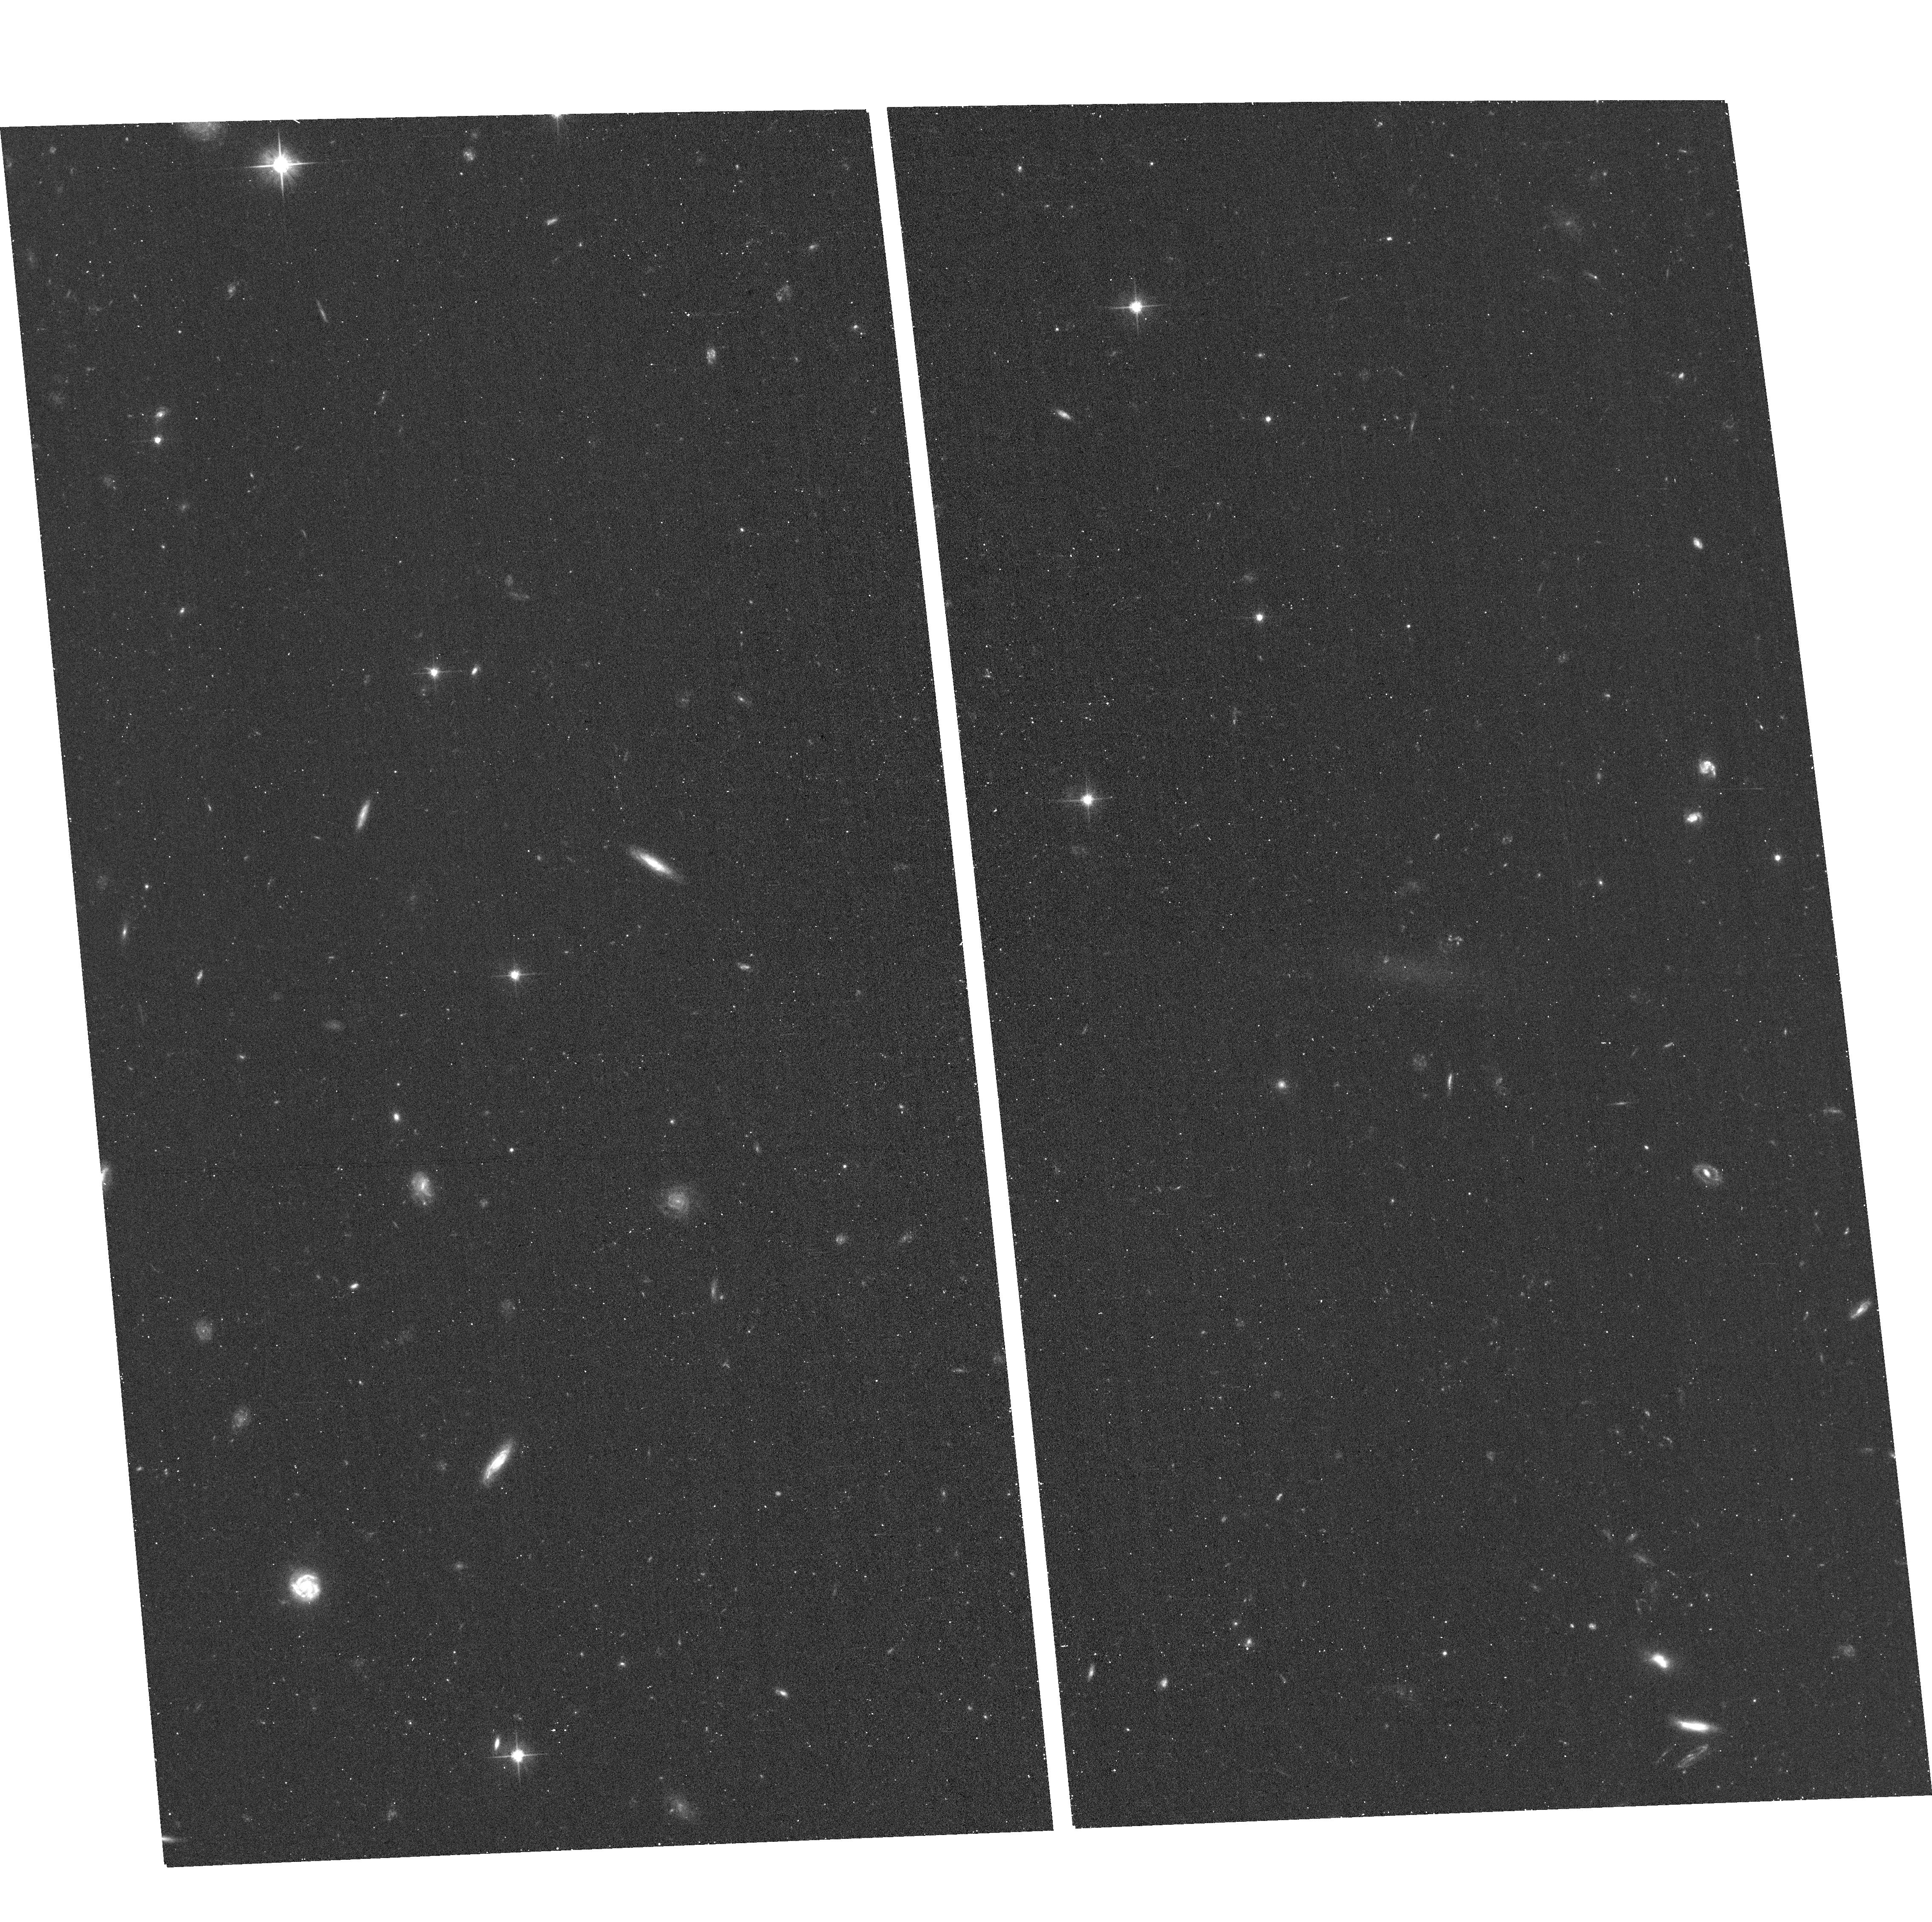
Target: MATLAS-1647
Instrument: ACS/WFC
Filter: F606W
Exposure: 14 min
Observation ID: hst_16711_50_acs_wfc_f606w_jenm50

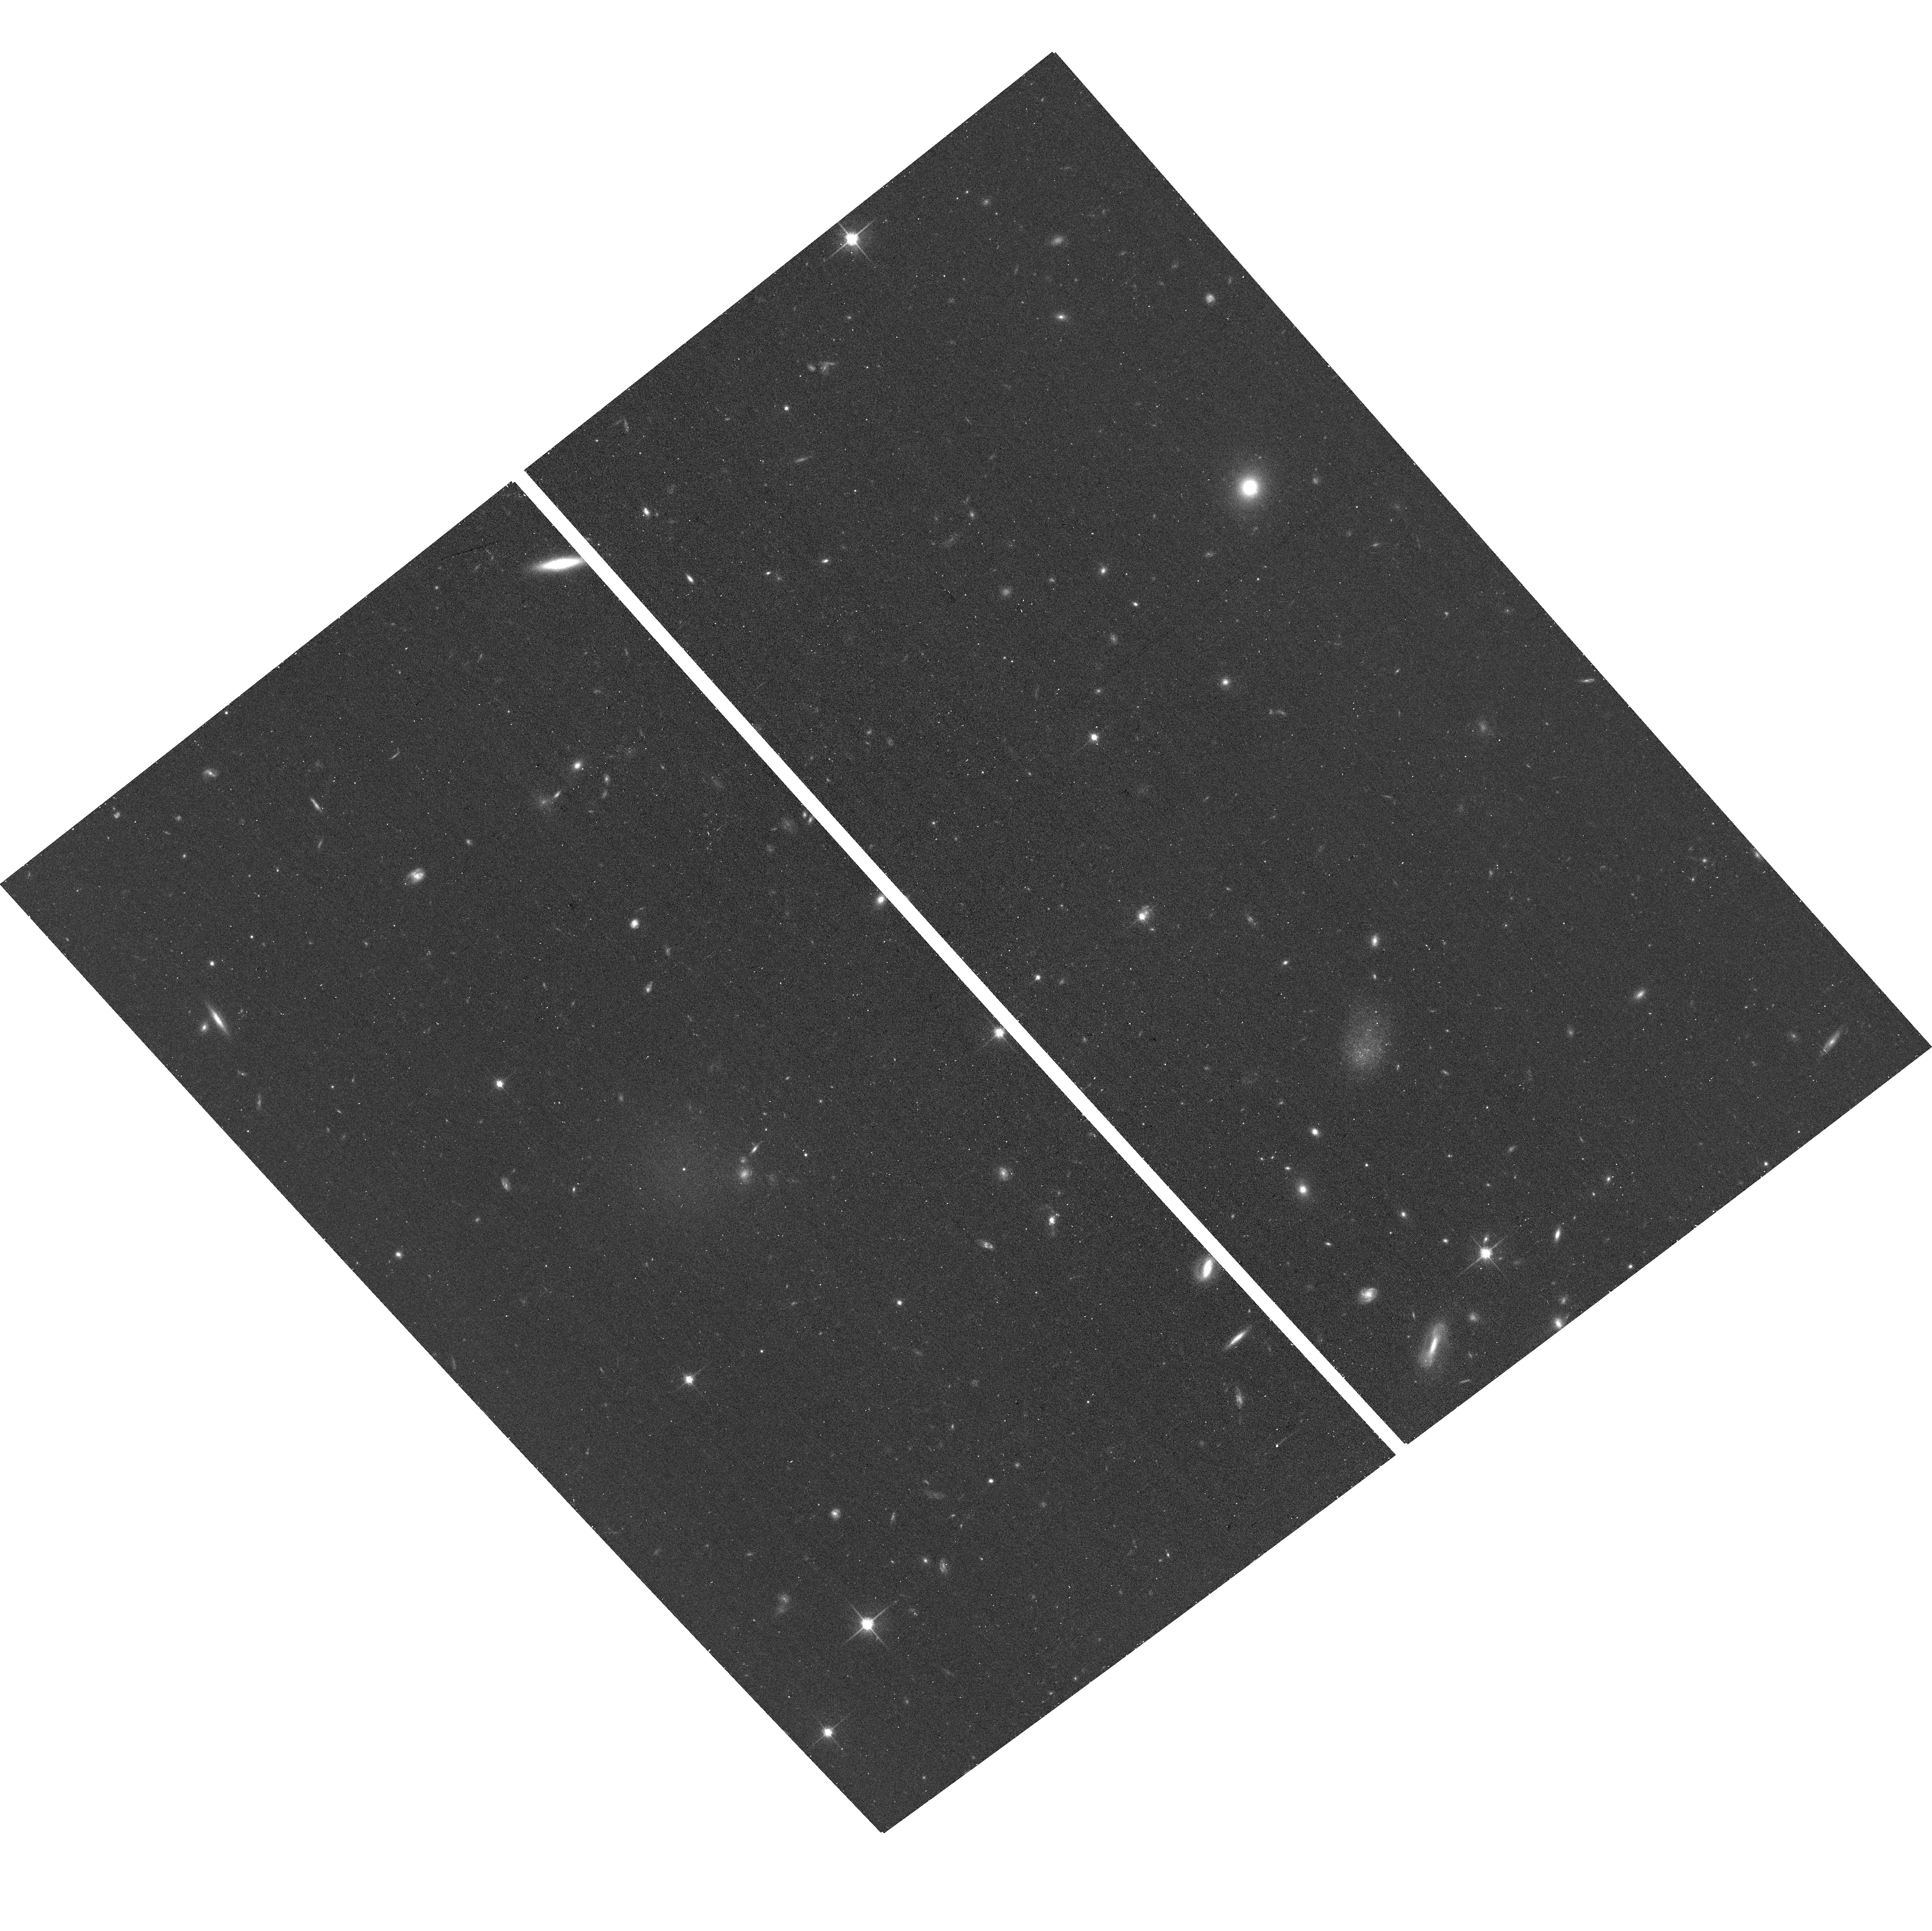
Target: MATLAS-1262
Instrument: ACS/WFC
Filter: F814W
Exposure: 14 min
Observation ID: hst_16711_33_acs_wfc_f814w_jenm33

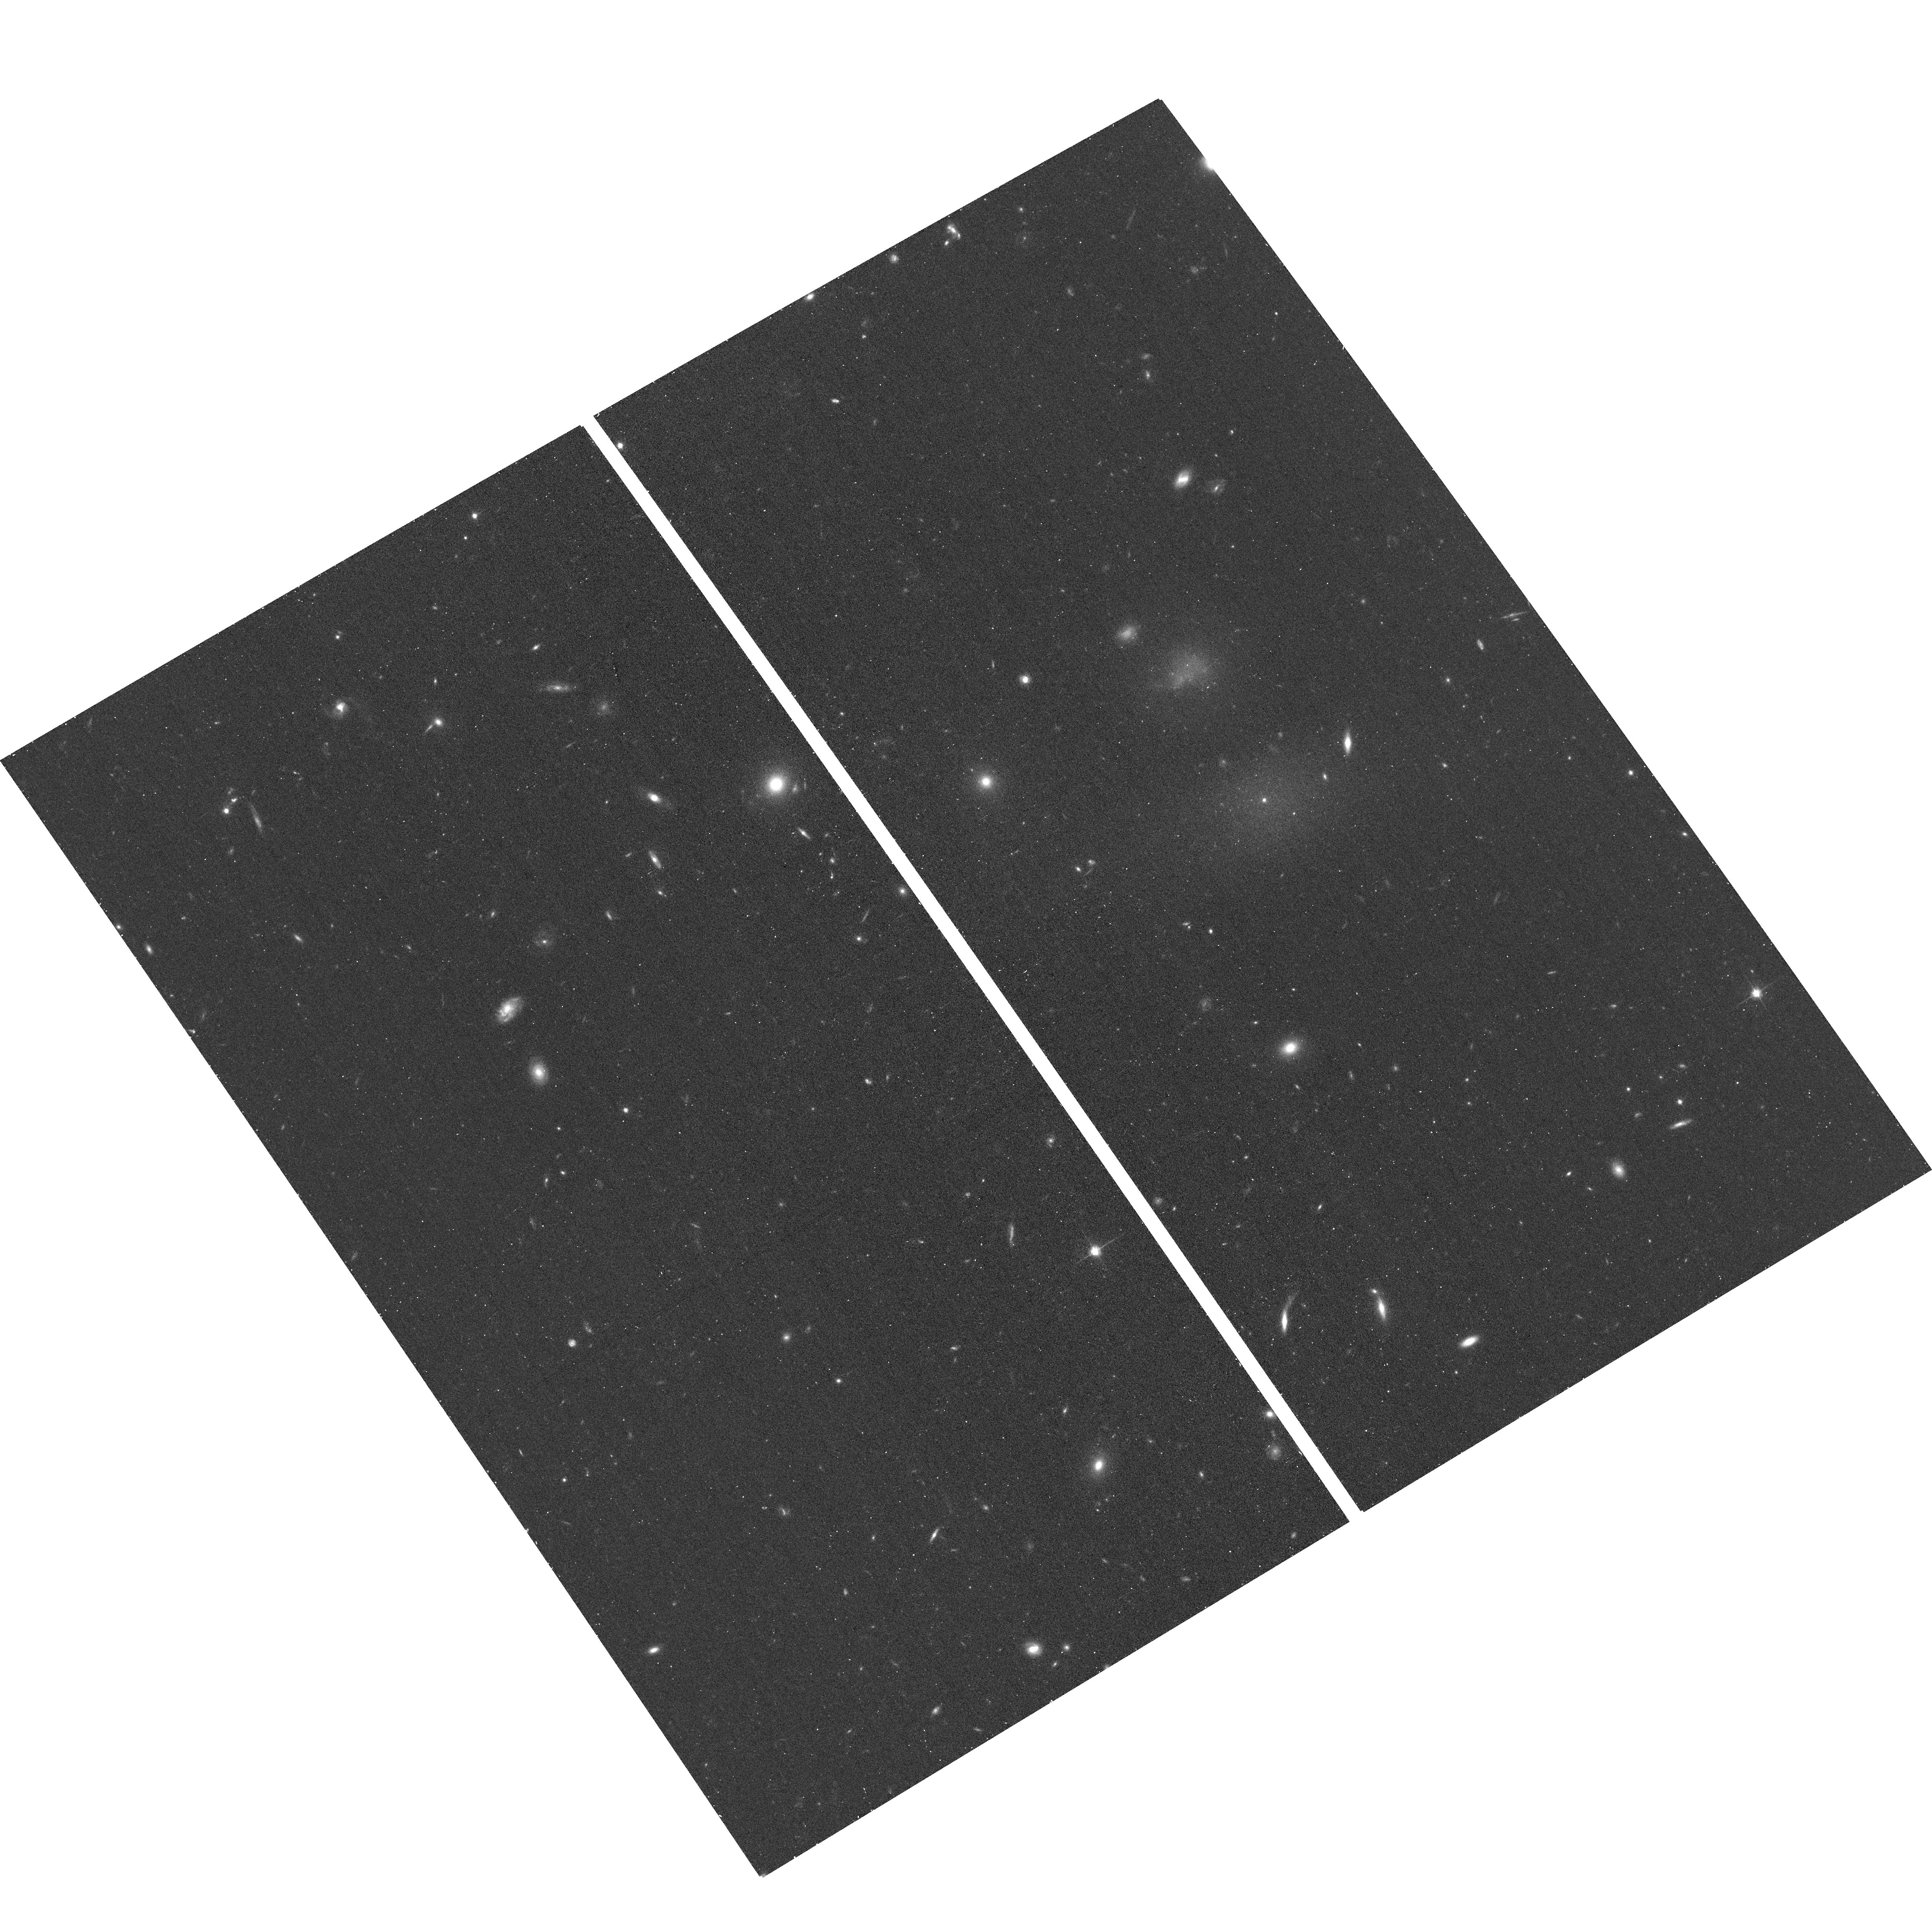
Target: MATLAS-1059
Instrument: ACS/WFC
Filter: F814W
Exposure: 14 min
Observation ID: hst_16711_40_acs_wfc_f814w_jenm40

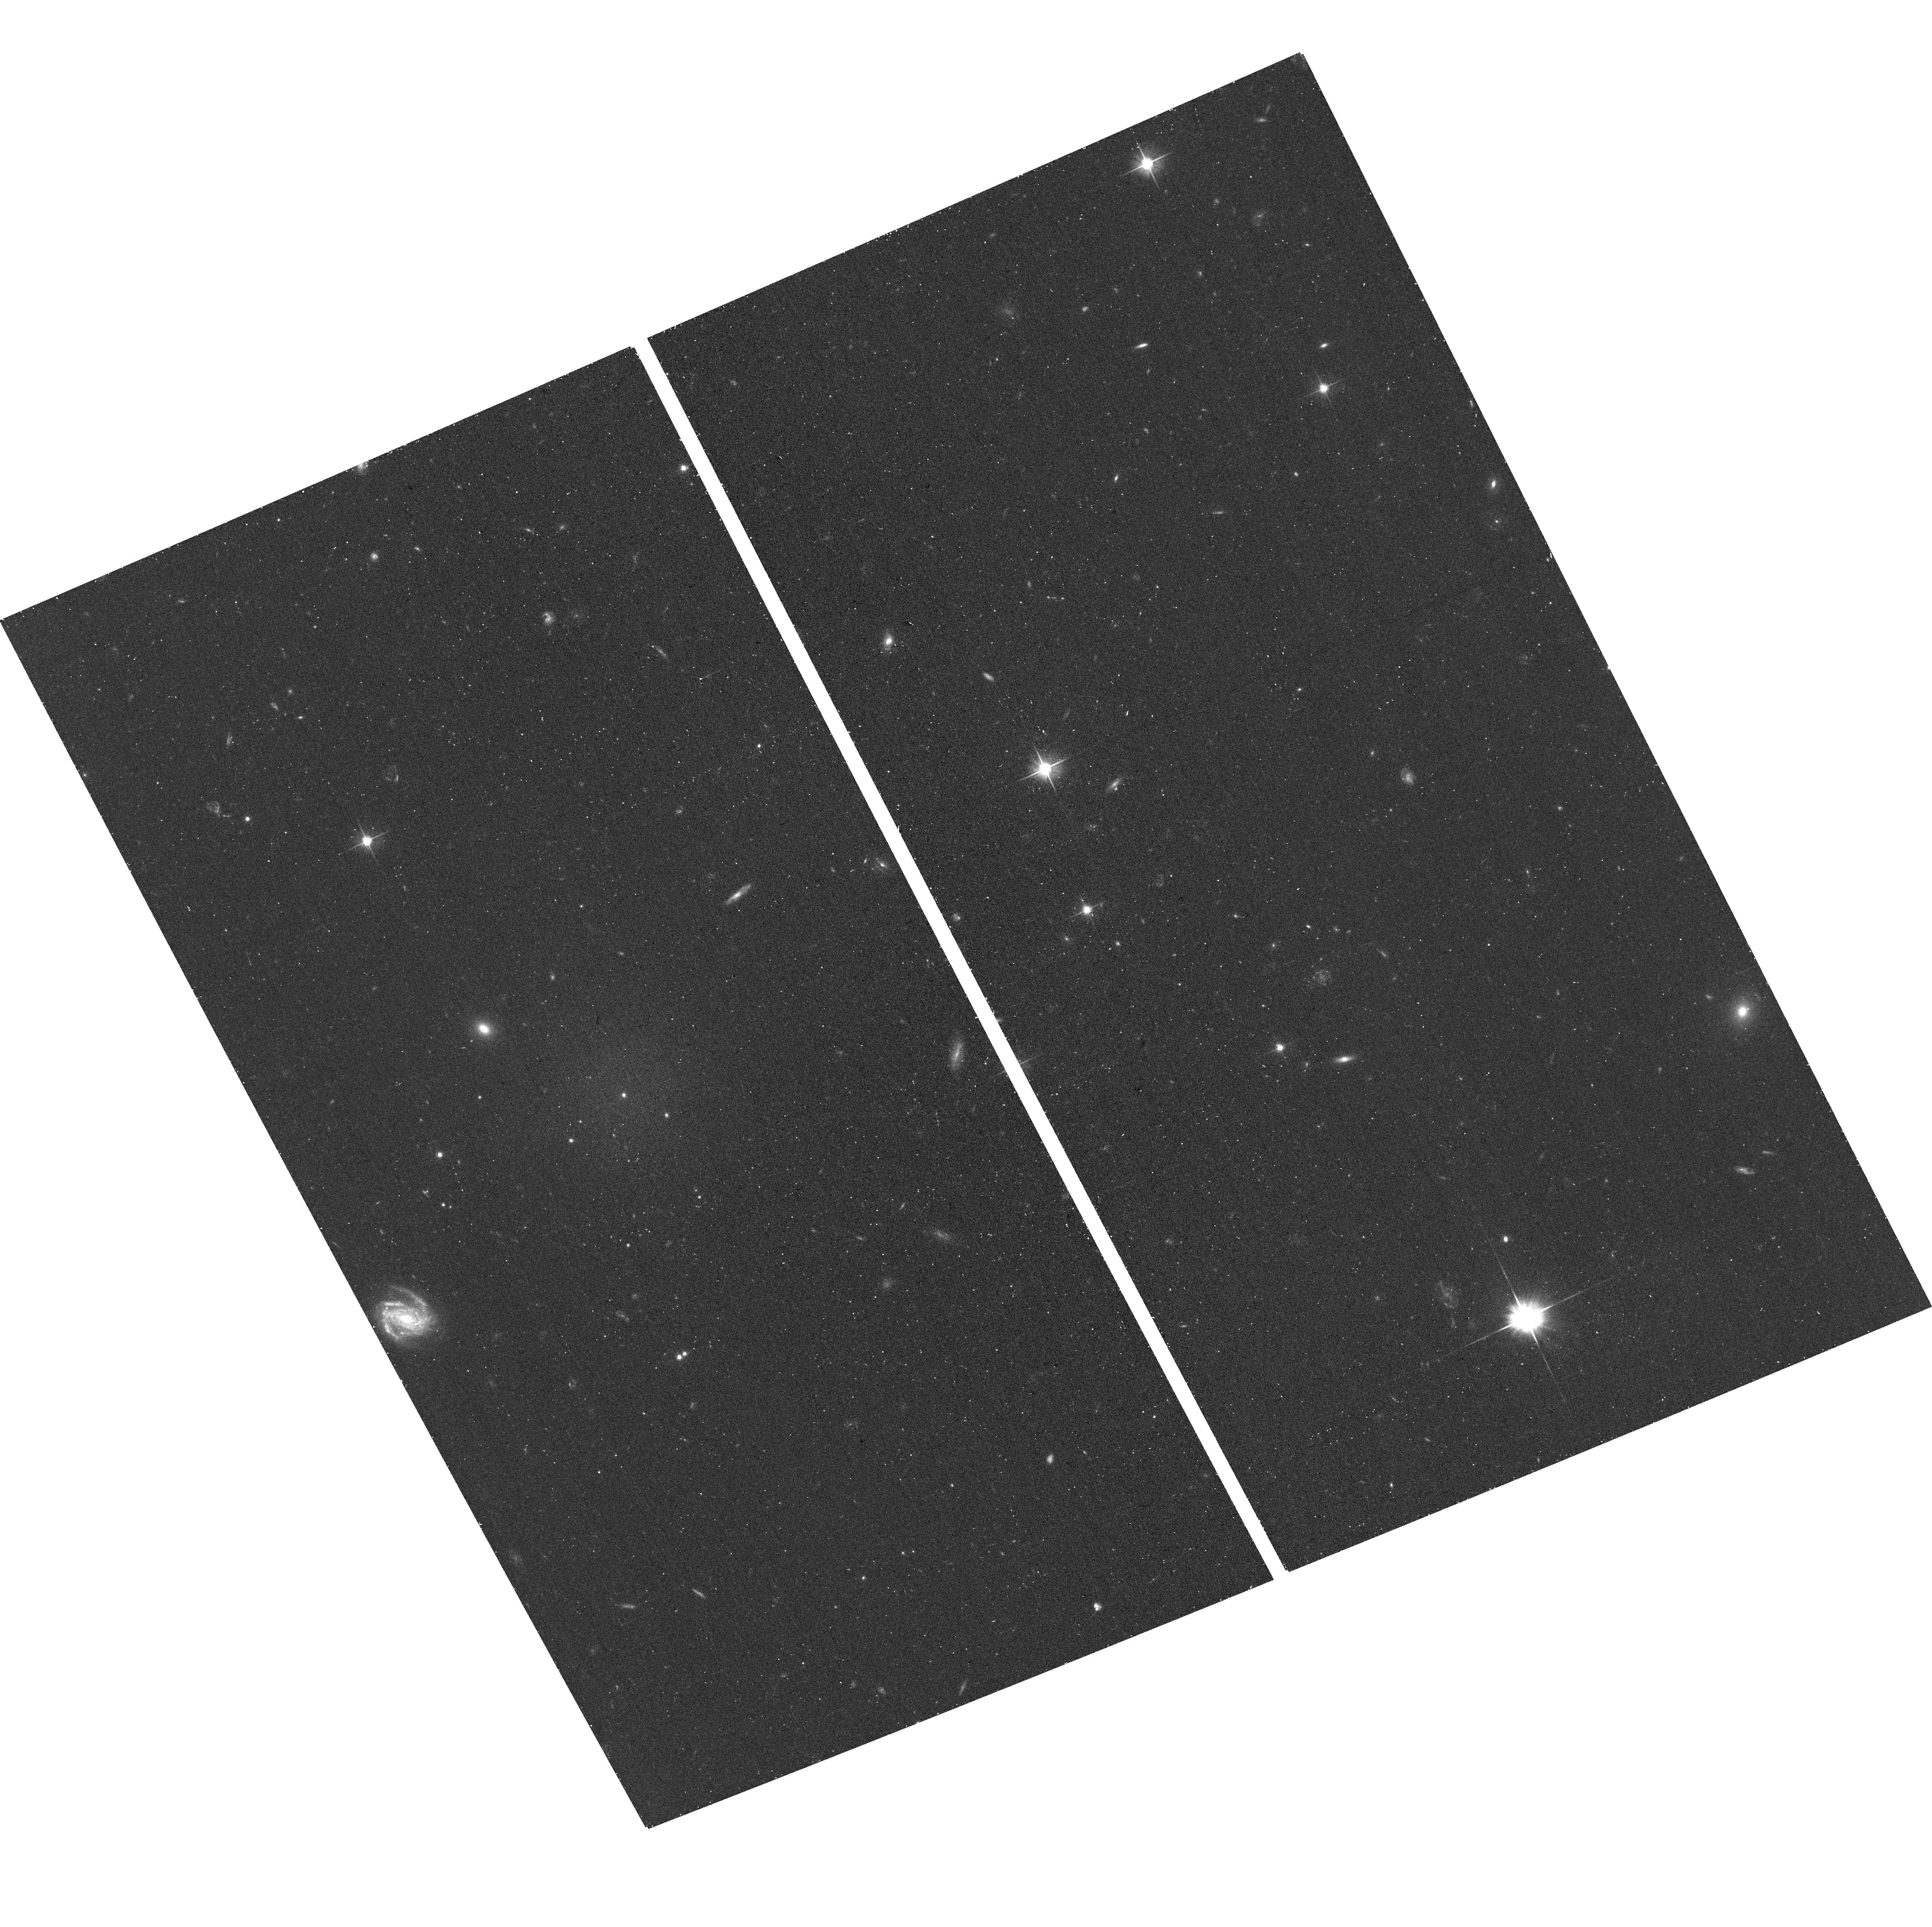
Target: MATLAS-1412
Instrument: ACS/WFC
Filter: F606W
Exposure: 14 min
Observation ID: hst_16711_38_acs_wfc_f606w_jenm38

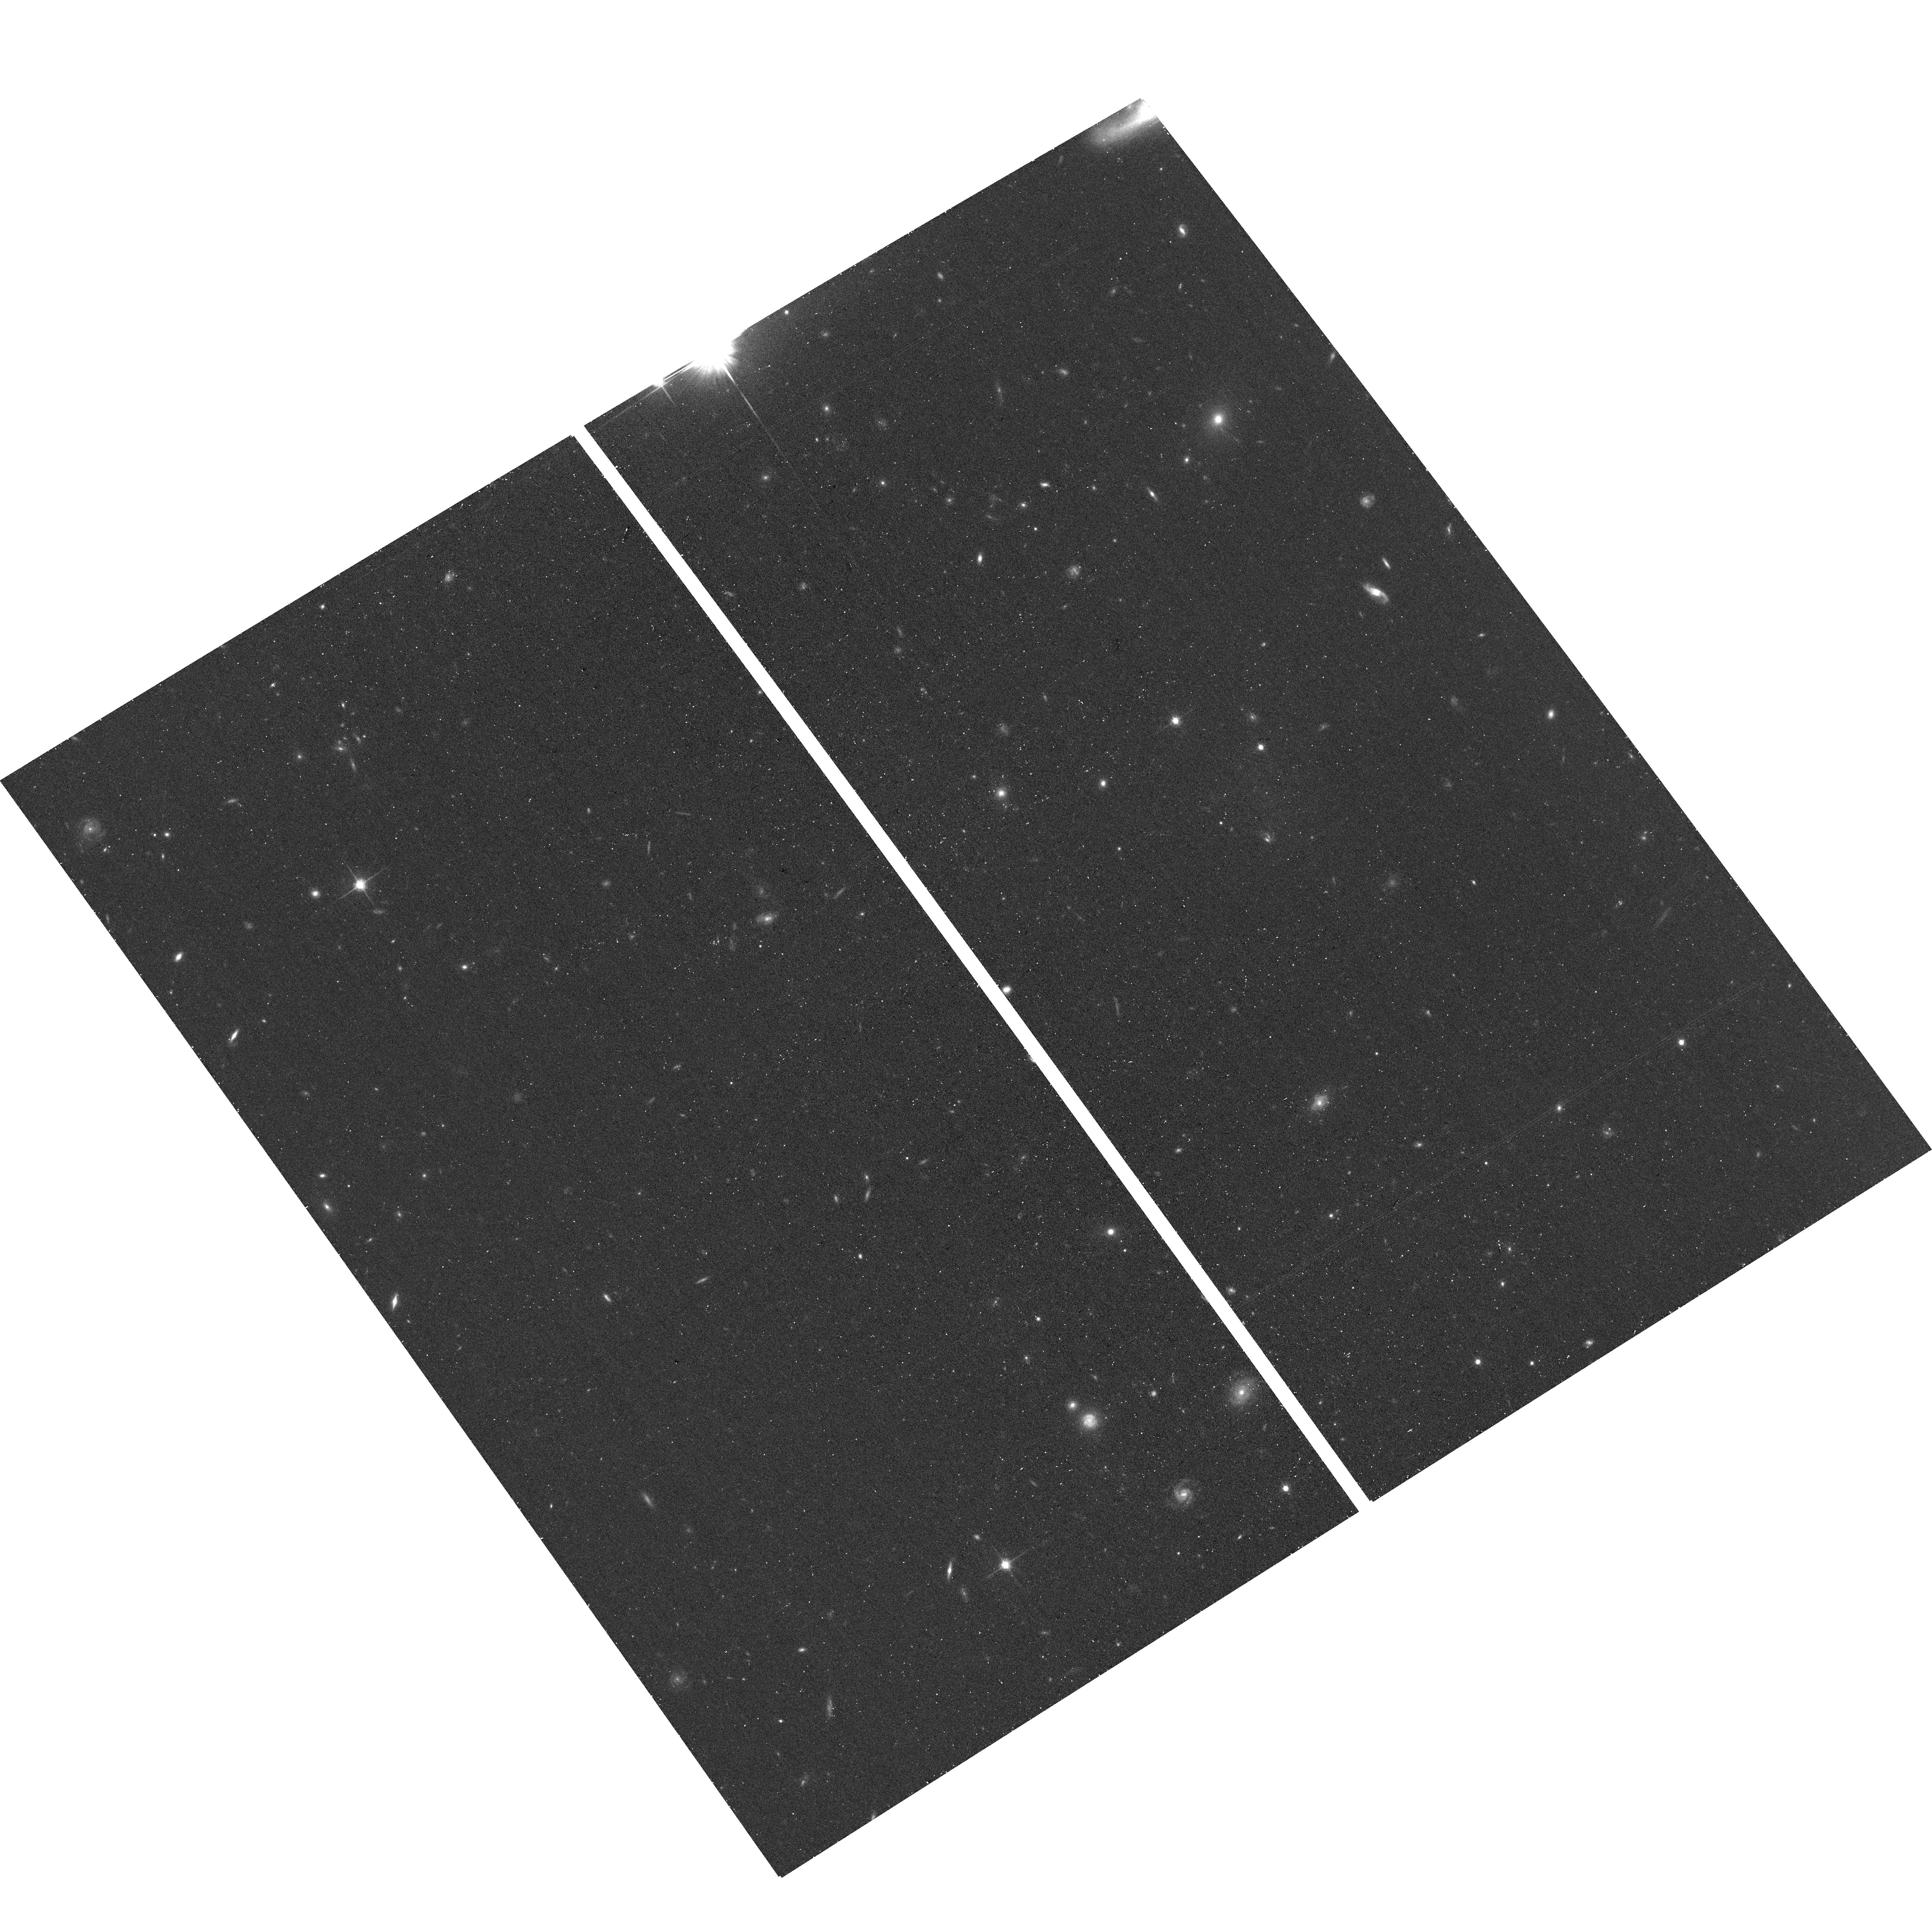
Target: MATLAS-791
Instrument: ACS/WFC
Filter: F814W
Exposure: 14 min
Observation ID: hst_16711_13_acs_wfc_f814w_jenm13

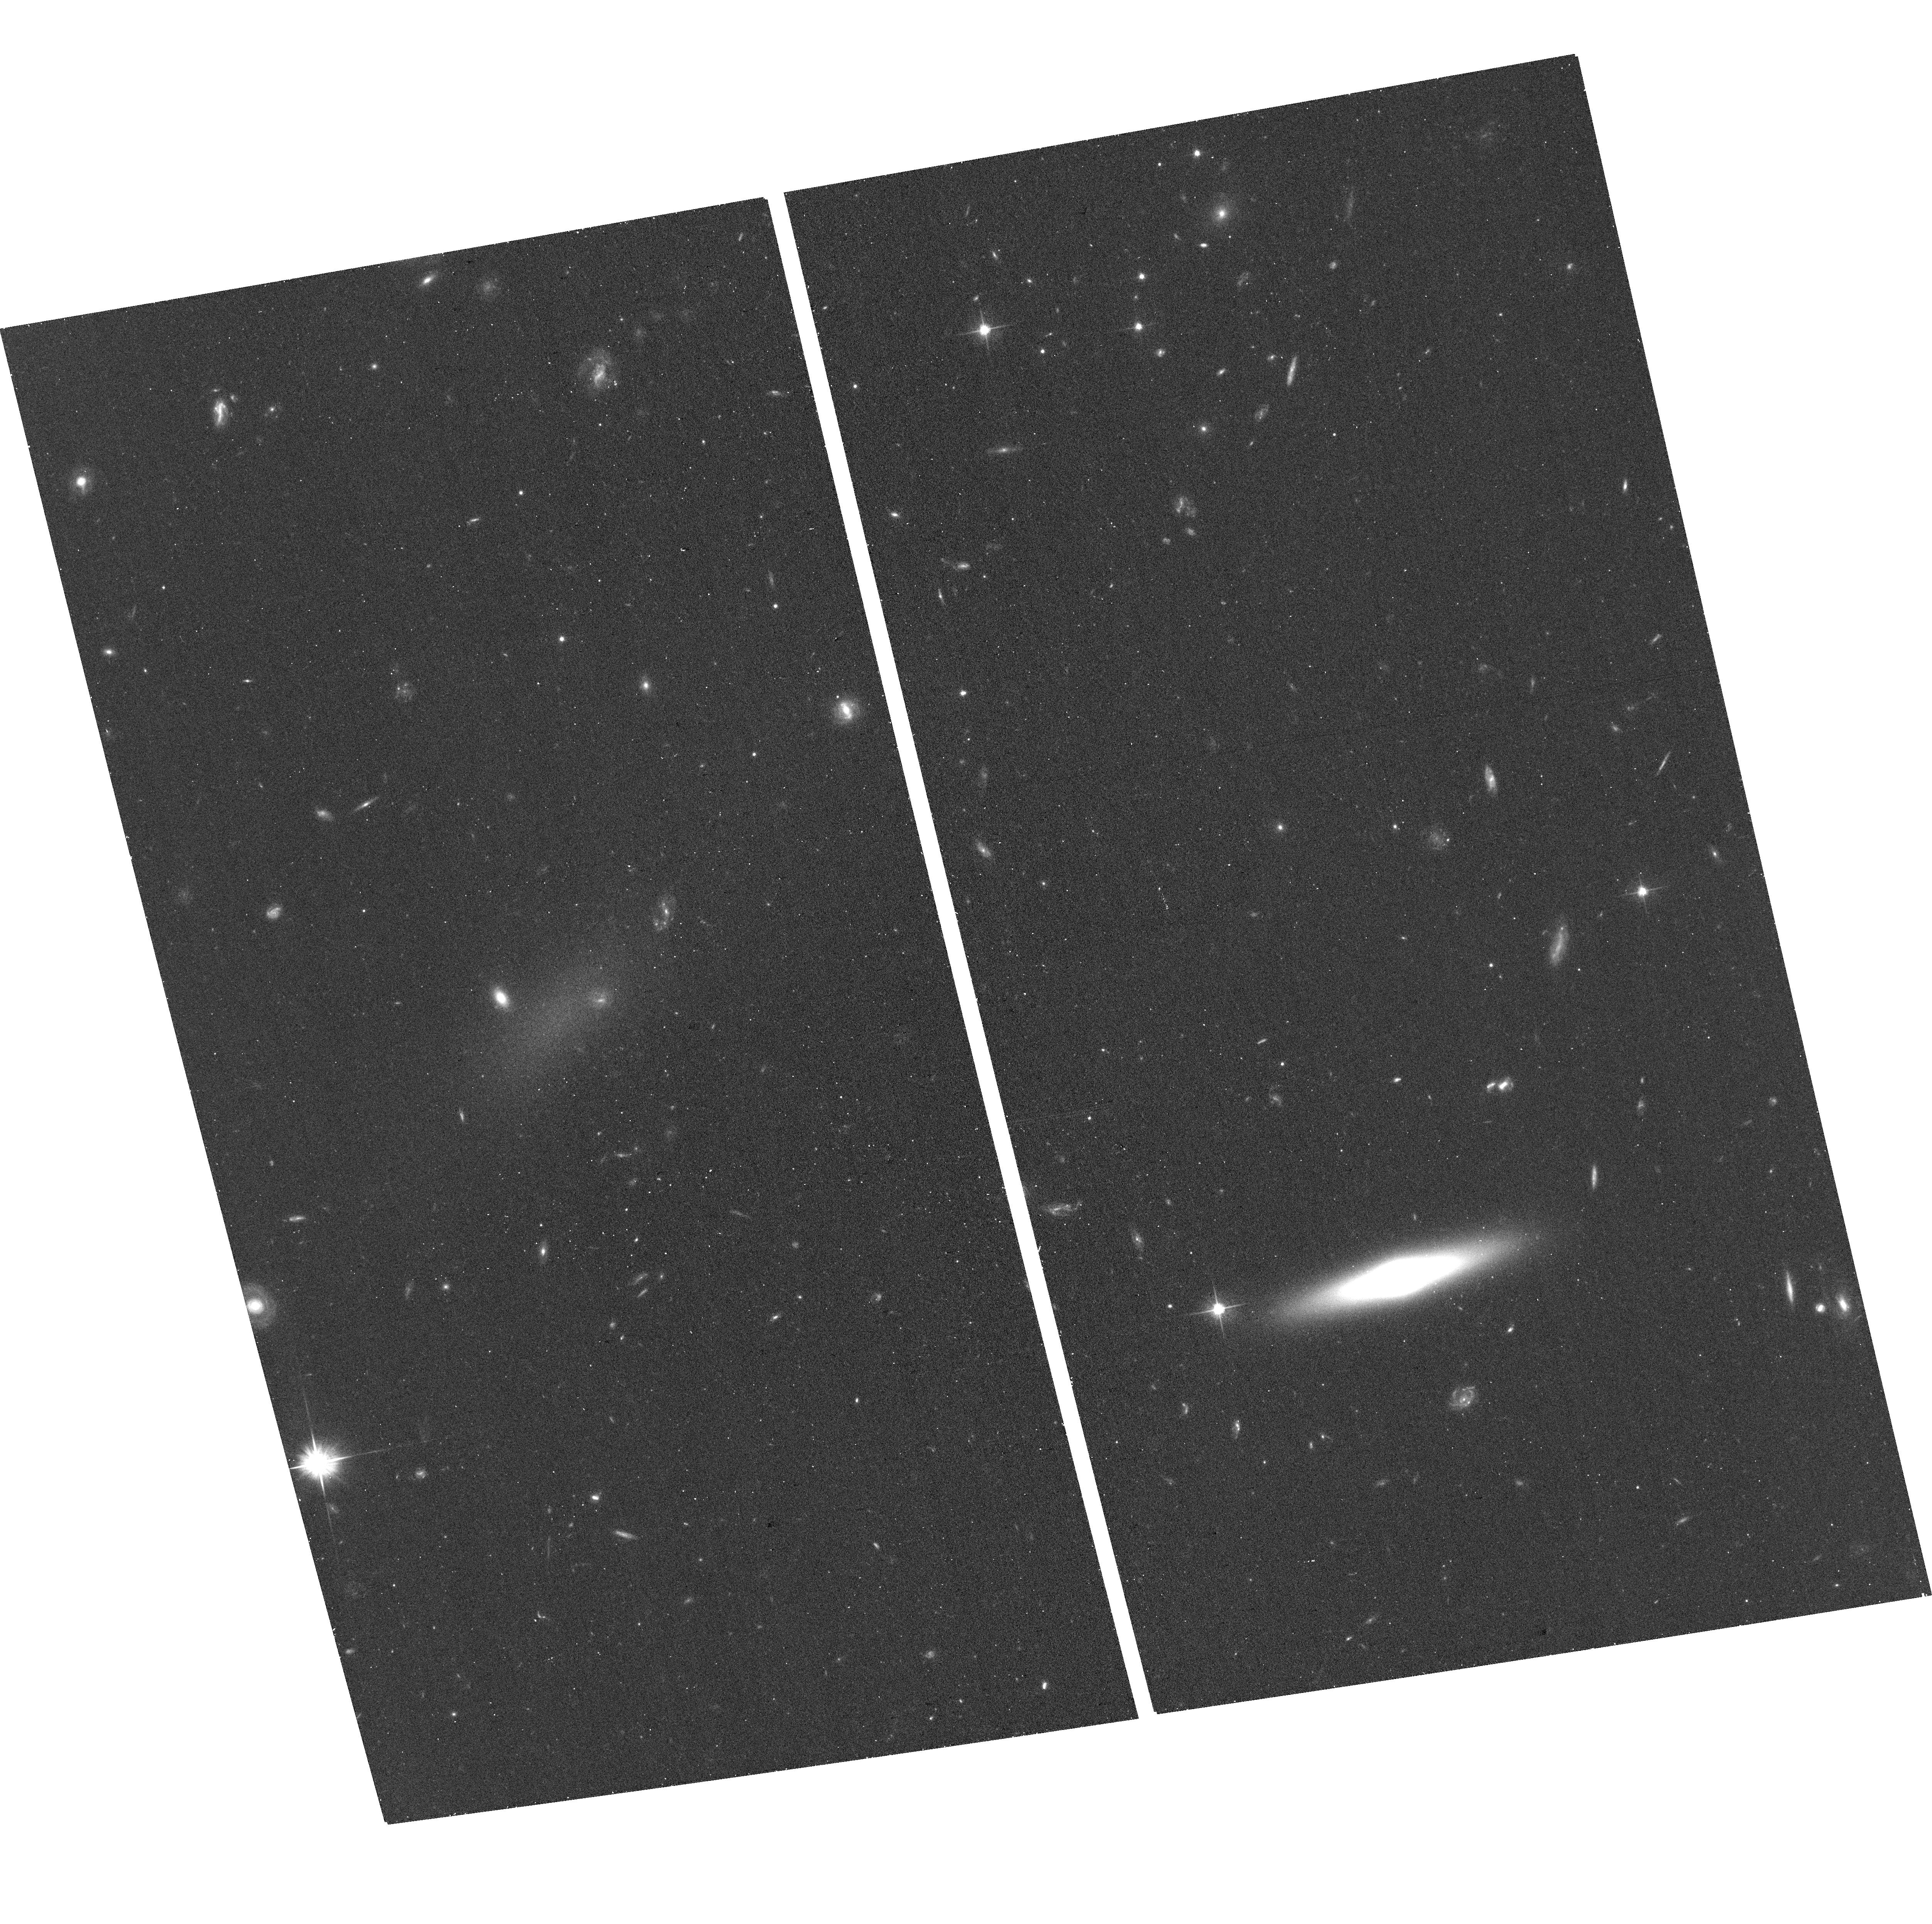
Target: MATLAS-1907
Instrument: ACS/WFC
Filter: F606W
Exposure: 14 min
Observation ID: hst_16711_12_acs_wfc_f606w_jenm12

Globular cluster systems of ultra-diffuse galaxies in low density environments (PI: Marleau, Francine)

As part of a systematic deep imaging survey with CFHT+MegaCam, 96 ultra-diffuse galaxies (UDGs) in low to medium density fields have been identified. This UDG dataset is among the largest sample of this type of galaxy outside of galaxy clusters. Thanks to the high image quality of MegaCam, part of their globular clusters (GCs) population can already be detected and two populations of UDGs have been identified: one with an excess number and the other with a similar number of GCs compared to normal dwarfs. This GC candidate selection method was proven reliable for a UDG in the NGC 5846 group, using HST data that sampled most of the GCLF. This most extreme UDG hosts 40 GCs and a vast dark matter (DM) halo as massive as the Large Magellanic Cloud, but is less luminous by a factor of 50, i.e., is too massive for its stellar mass. However, VLT+MUSE spectroscopy suggests that based on the stellar velocity dispersion, this UDG hosts a rather small DM halo. Many of these properties are similar to those of the UDGs NGC1052-DF2 and -DF4 which, however, appear to have over-luminous GCs. This reveals a tension between the two different paths to measure the DM mass of a dwarf. We propose a SNAPSHOT program of 70 UDGs in non-cluster environments, employing two-band ACS imaging to trace the full population of GCs 3 magnitudes below the peak of the GCLF and give us an accurate estimate of the total number of GCs. We will characterize their GC systems and test whether some UDGs host an exceptionally large number of GCs, but with a regular GCLF, or contain a population consisting of only over-luminous GCs. Both cases pose a conundrum for our undertanding of GC and galaxy formation.